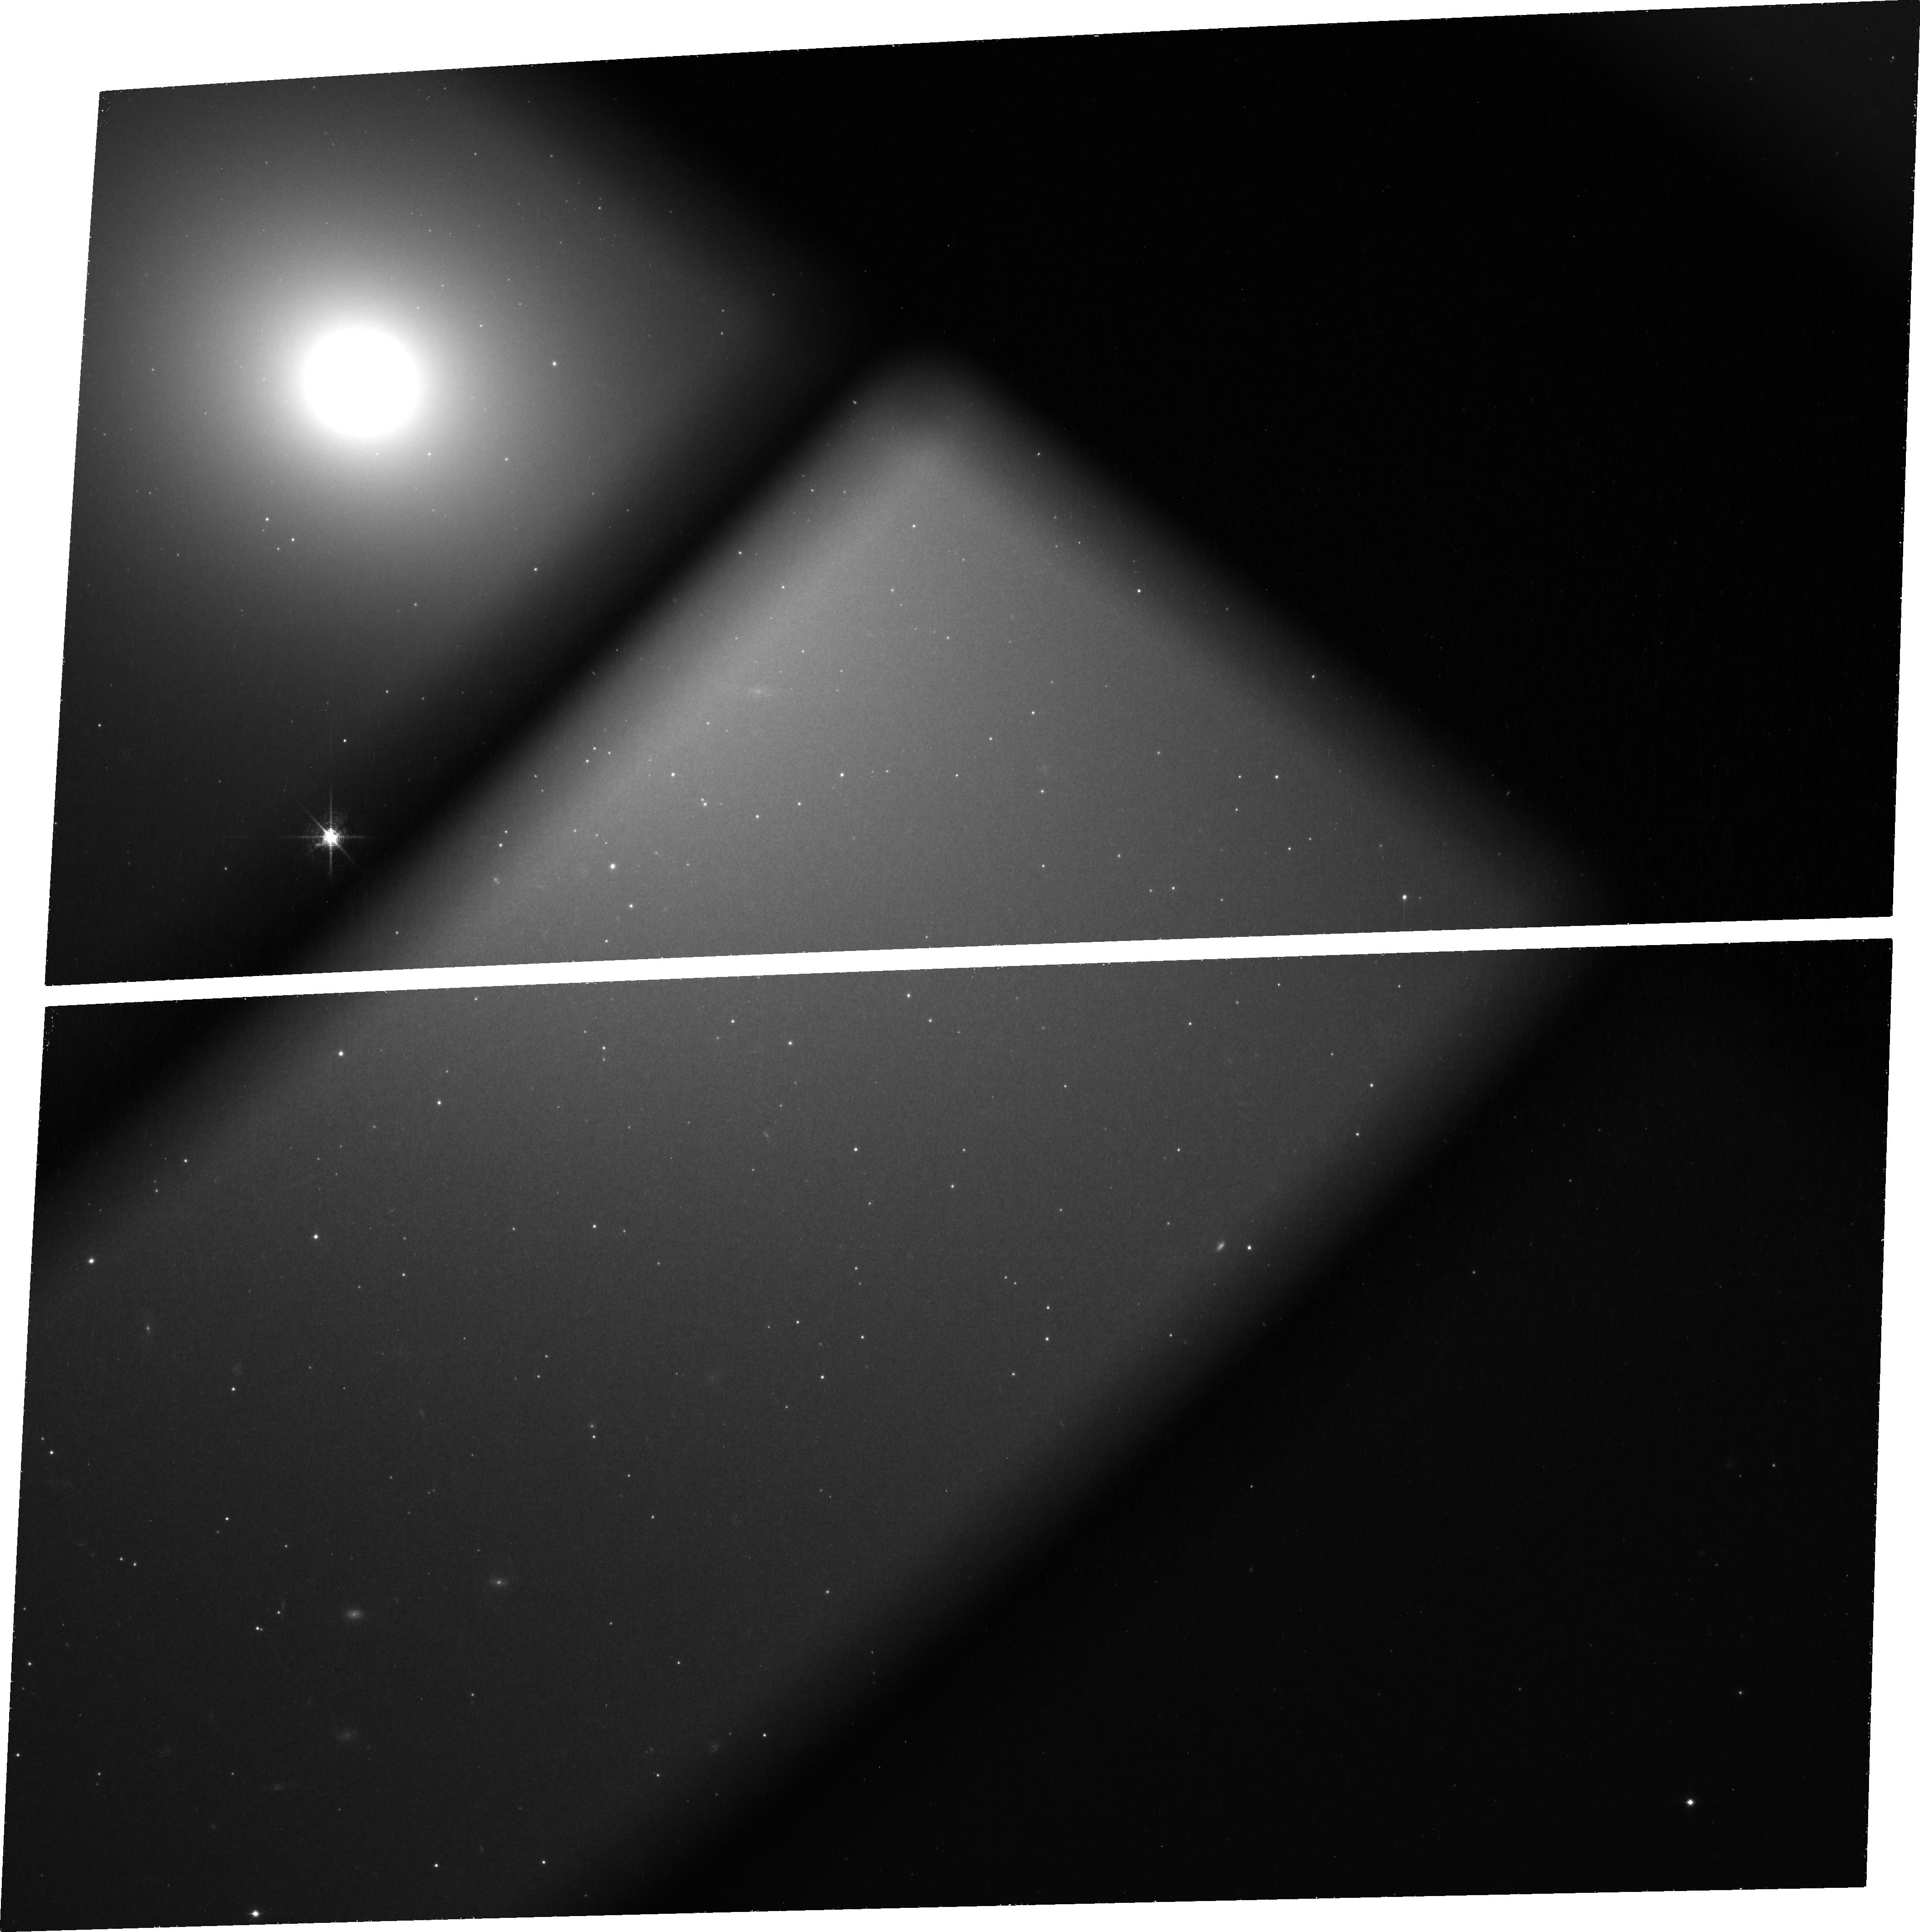
Target: M-49
Instrument: ACS/WFC
Filter: FR853N
Exposure: 1.5 h
Observation ID: jbtj01010

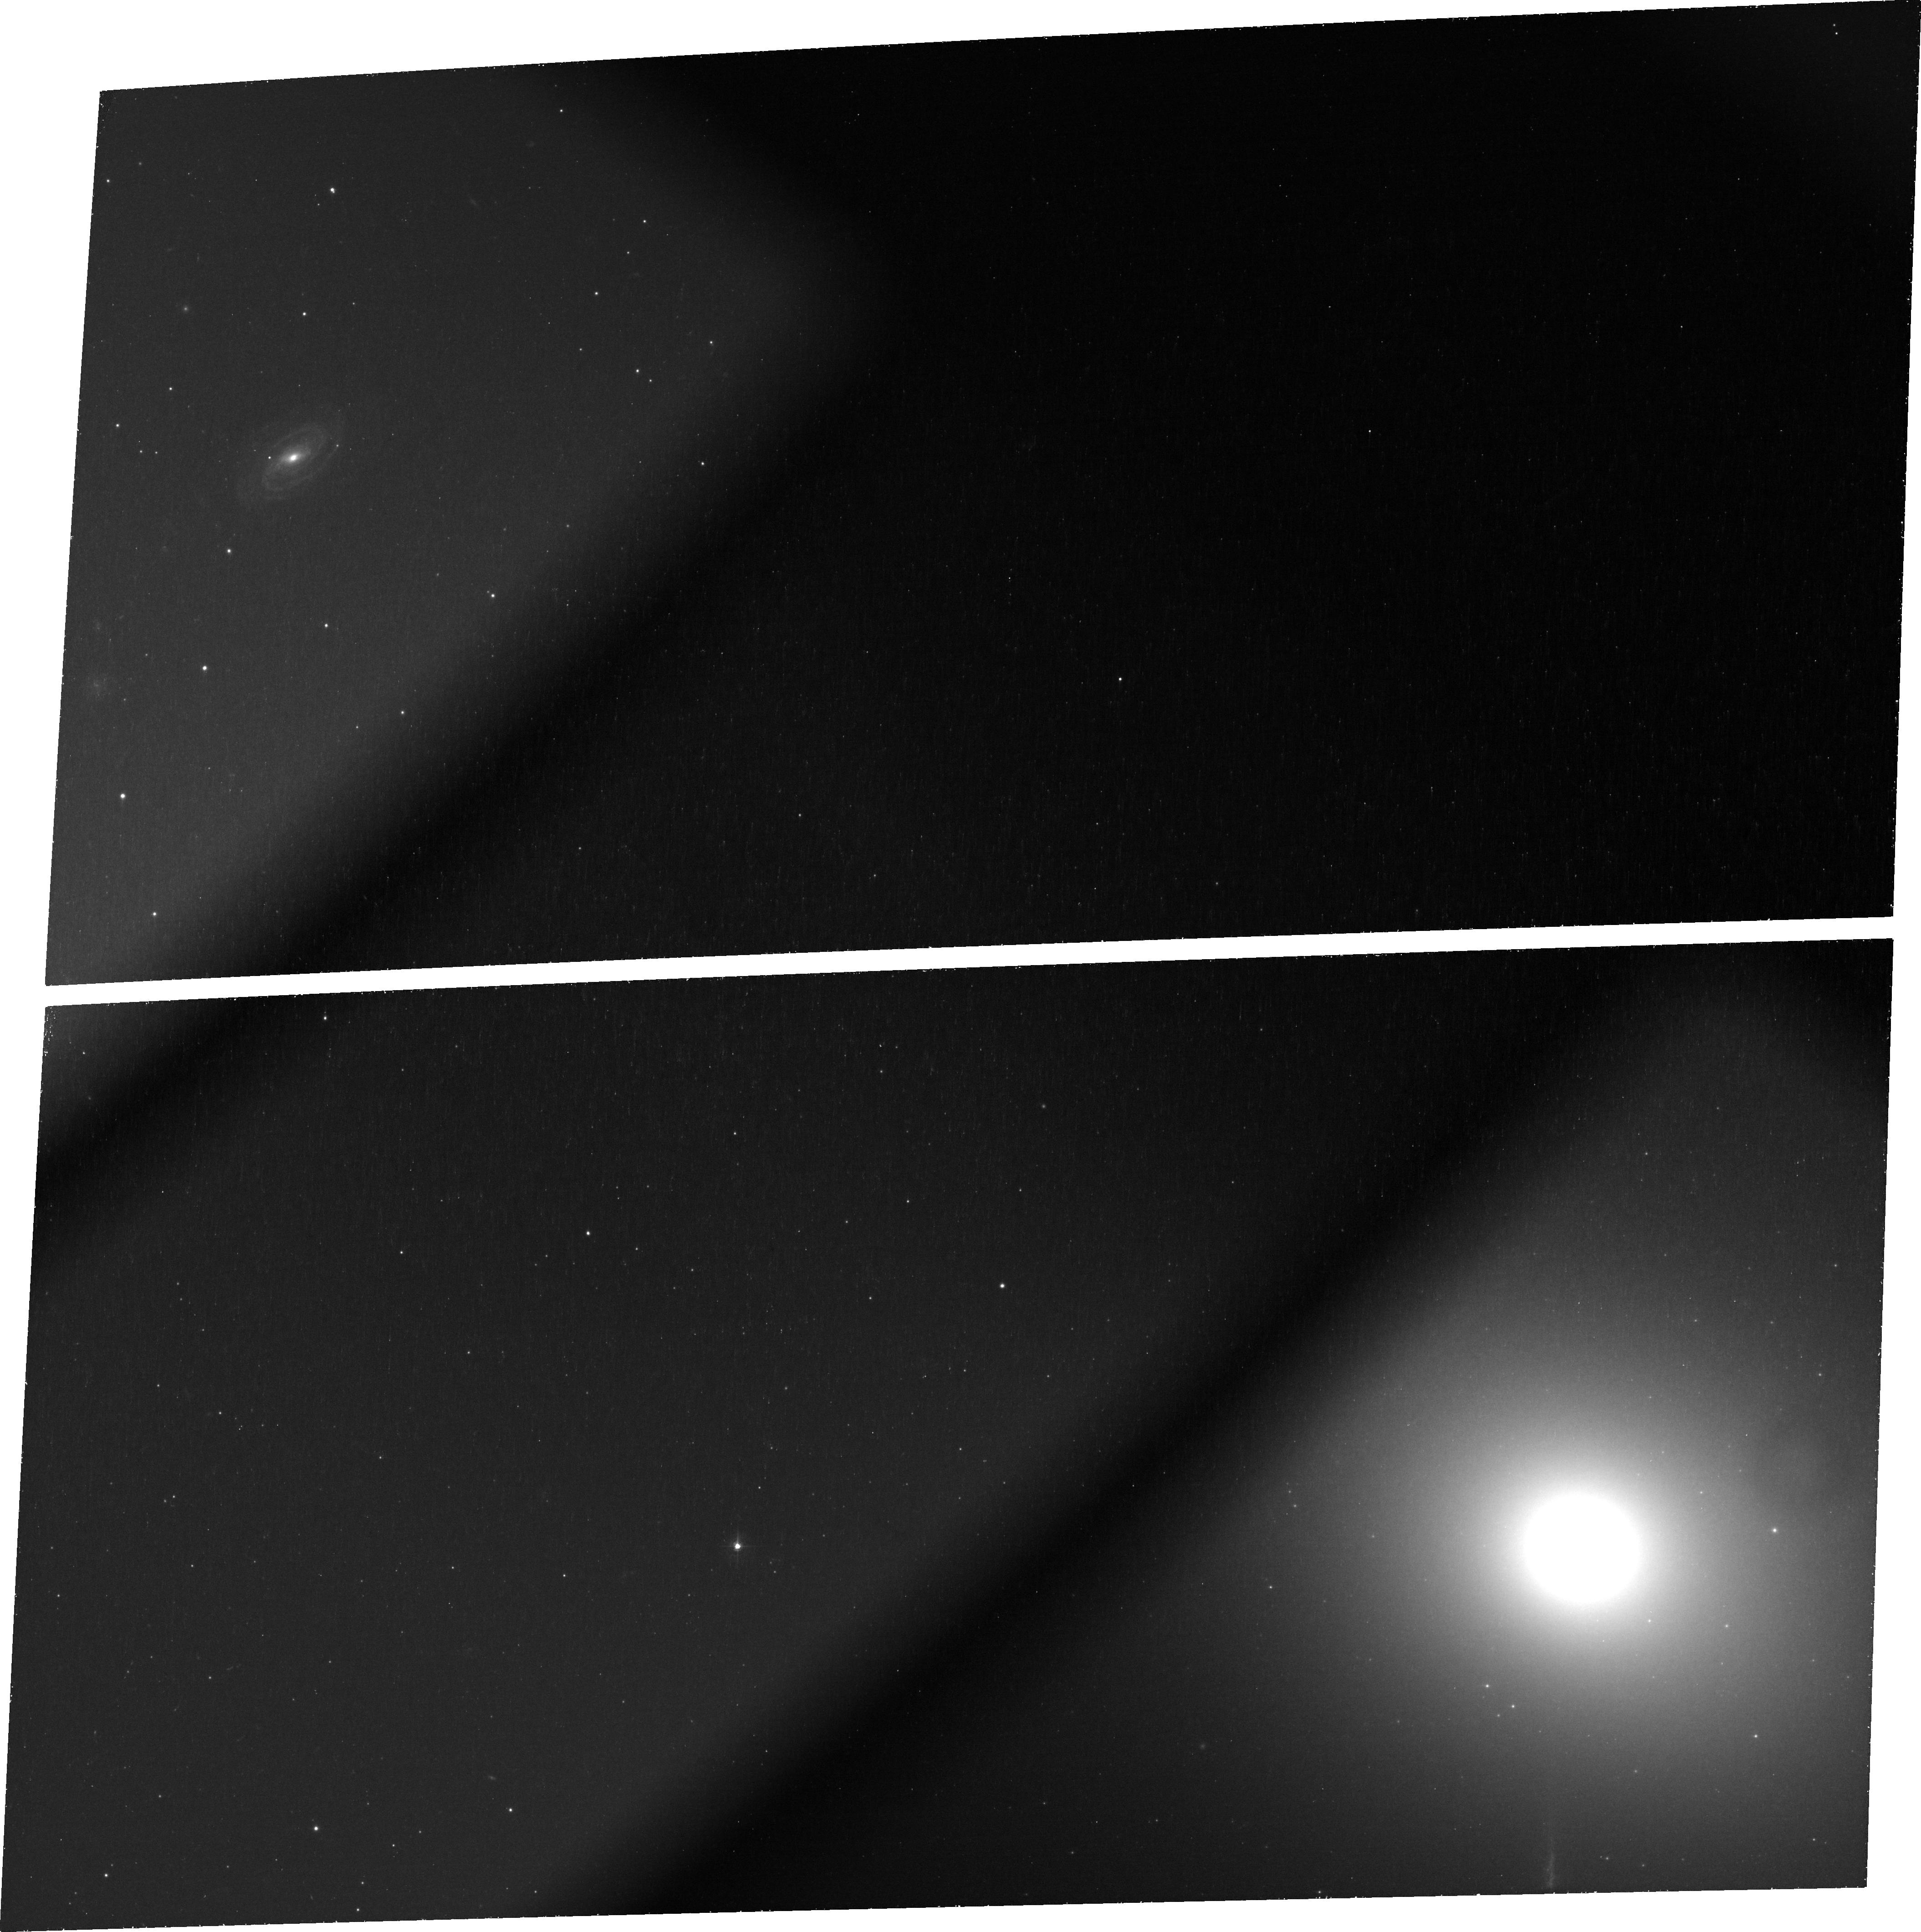
Target: M-49
Instrument: ACS/WFC
Filter: FR1016N
Exposure: 1.5 h
Observation ID: jbtj06010

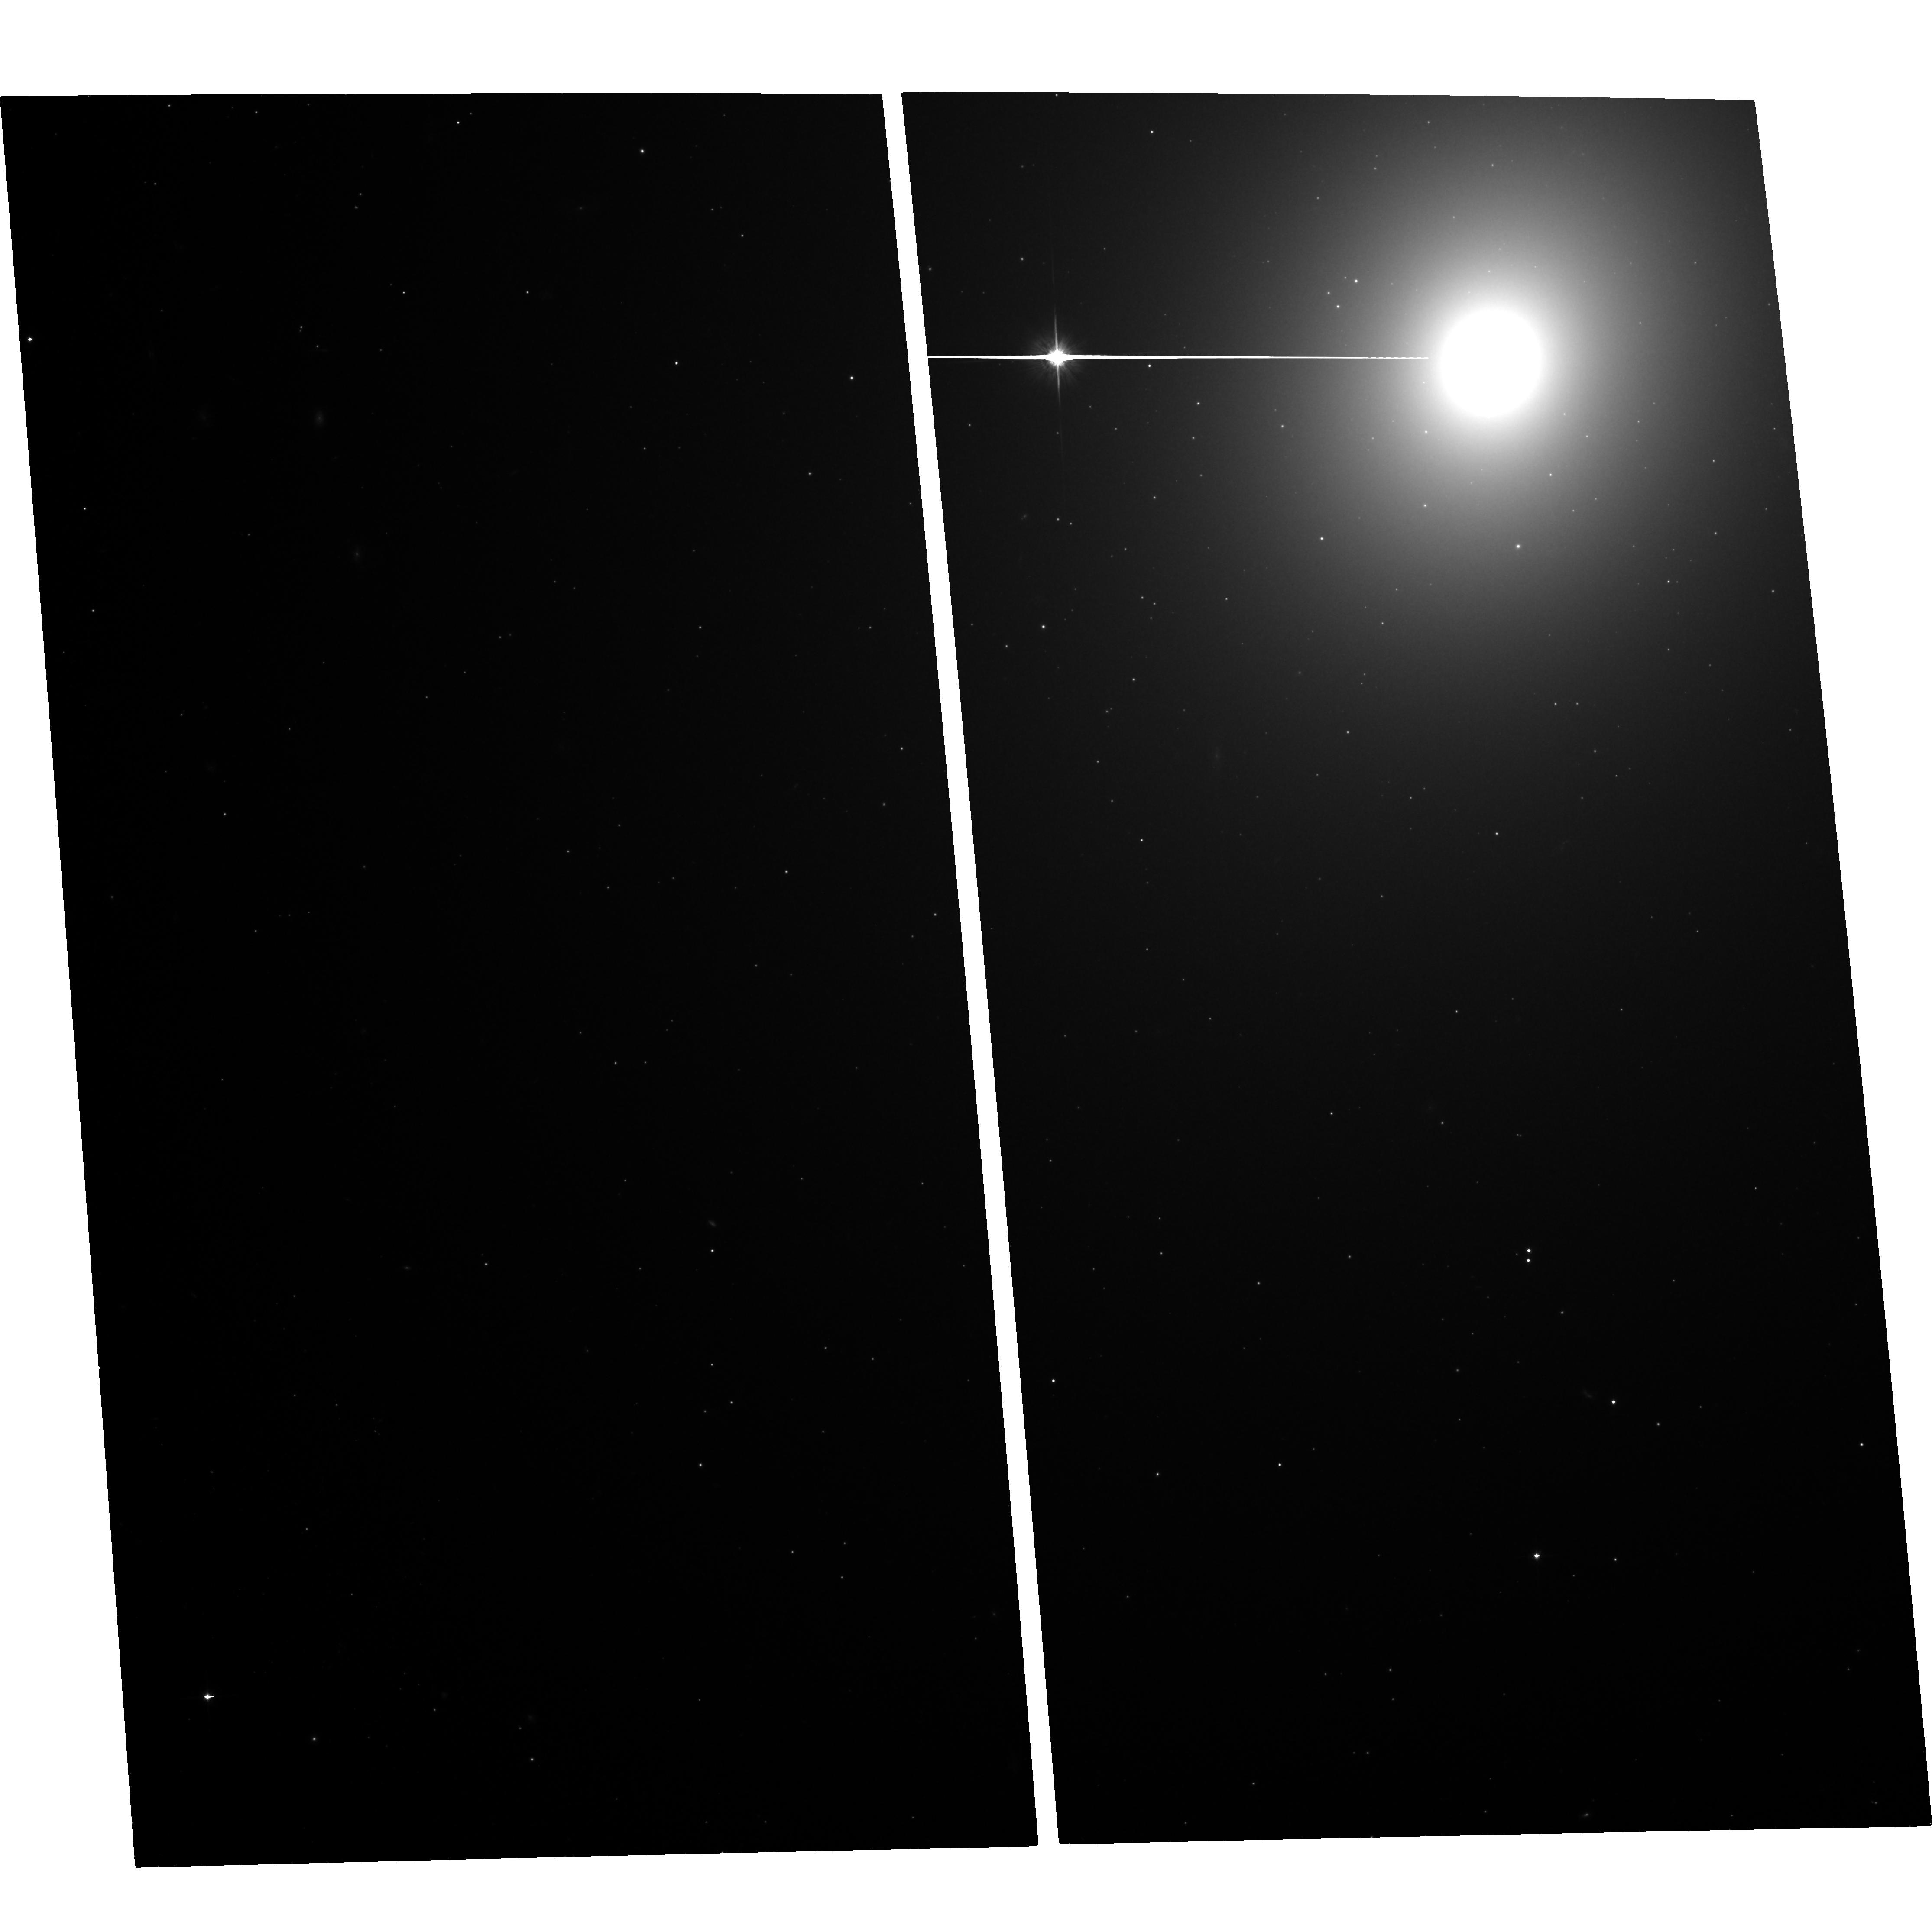
Target: M-49
Instrument: ACS/WFC
Filter: F814W
Exposure: 1.5 h
Observation ID: hst_12523_07_acs_wfc_f814w_jbtj07

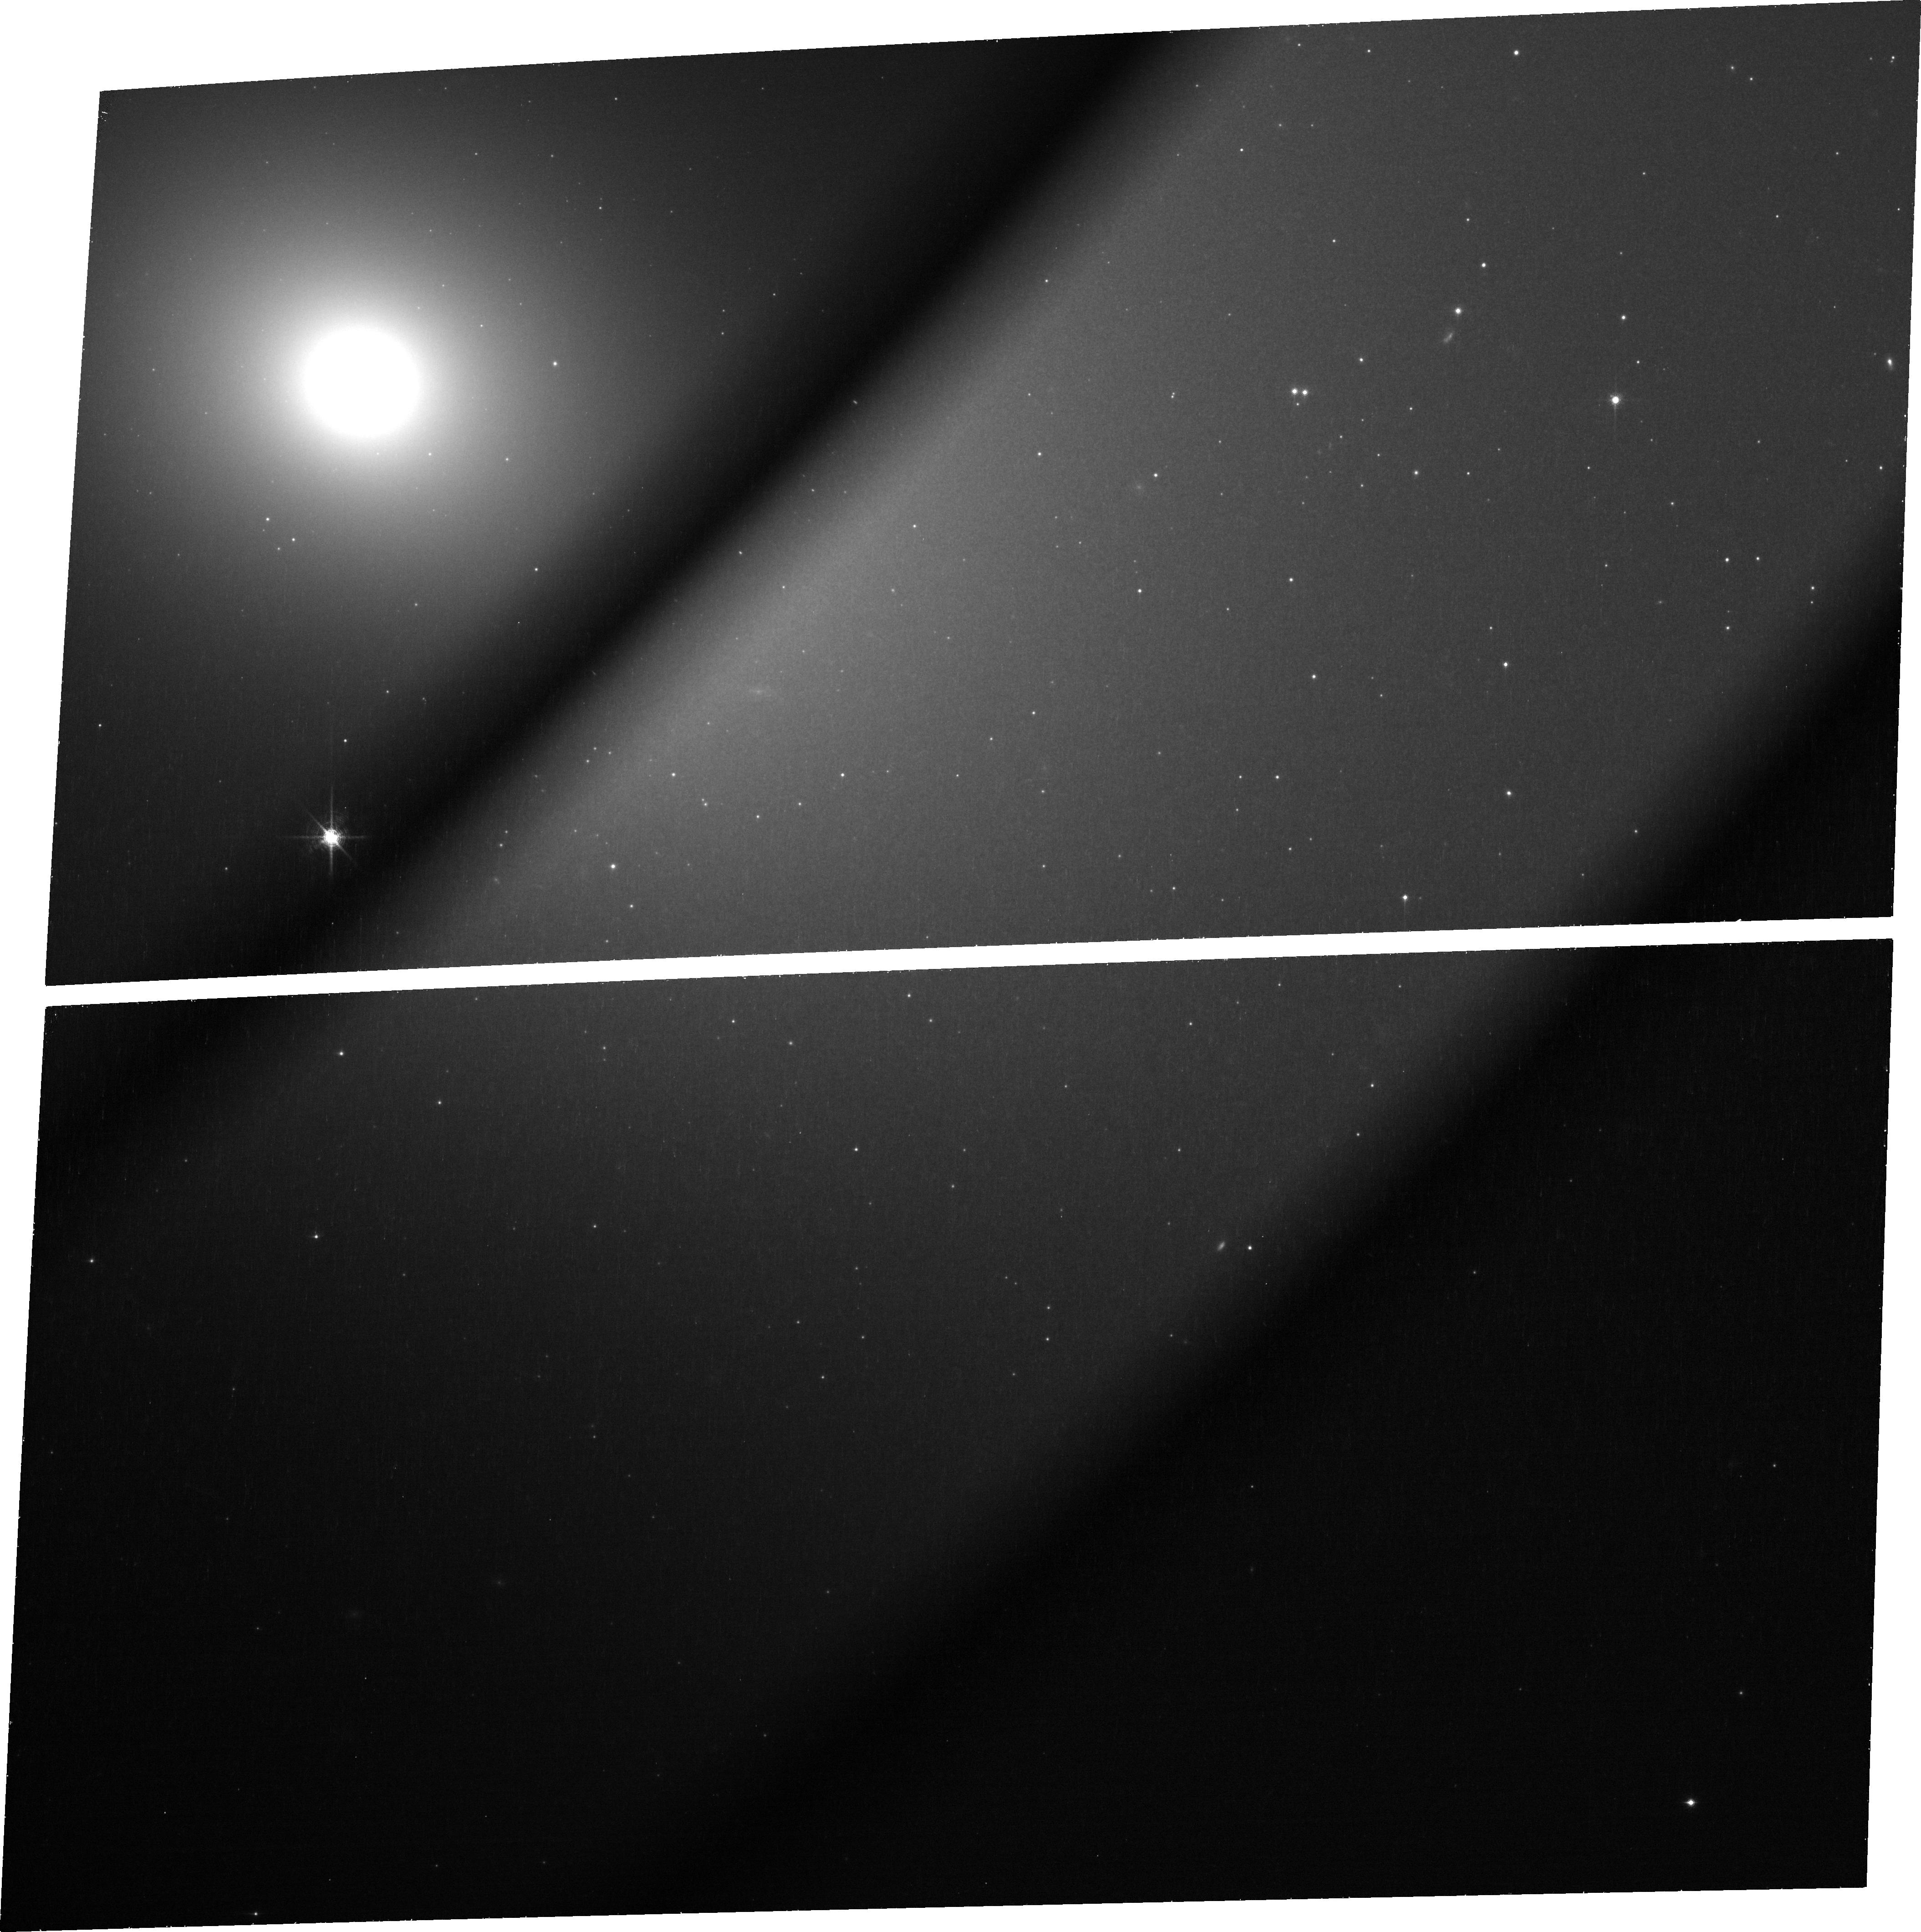
Target: M-49
Instrument: ACS/WFC
Filter: FR853N
Exposure: 37 min
Observation ID: jbtj03010

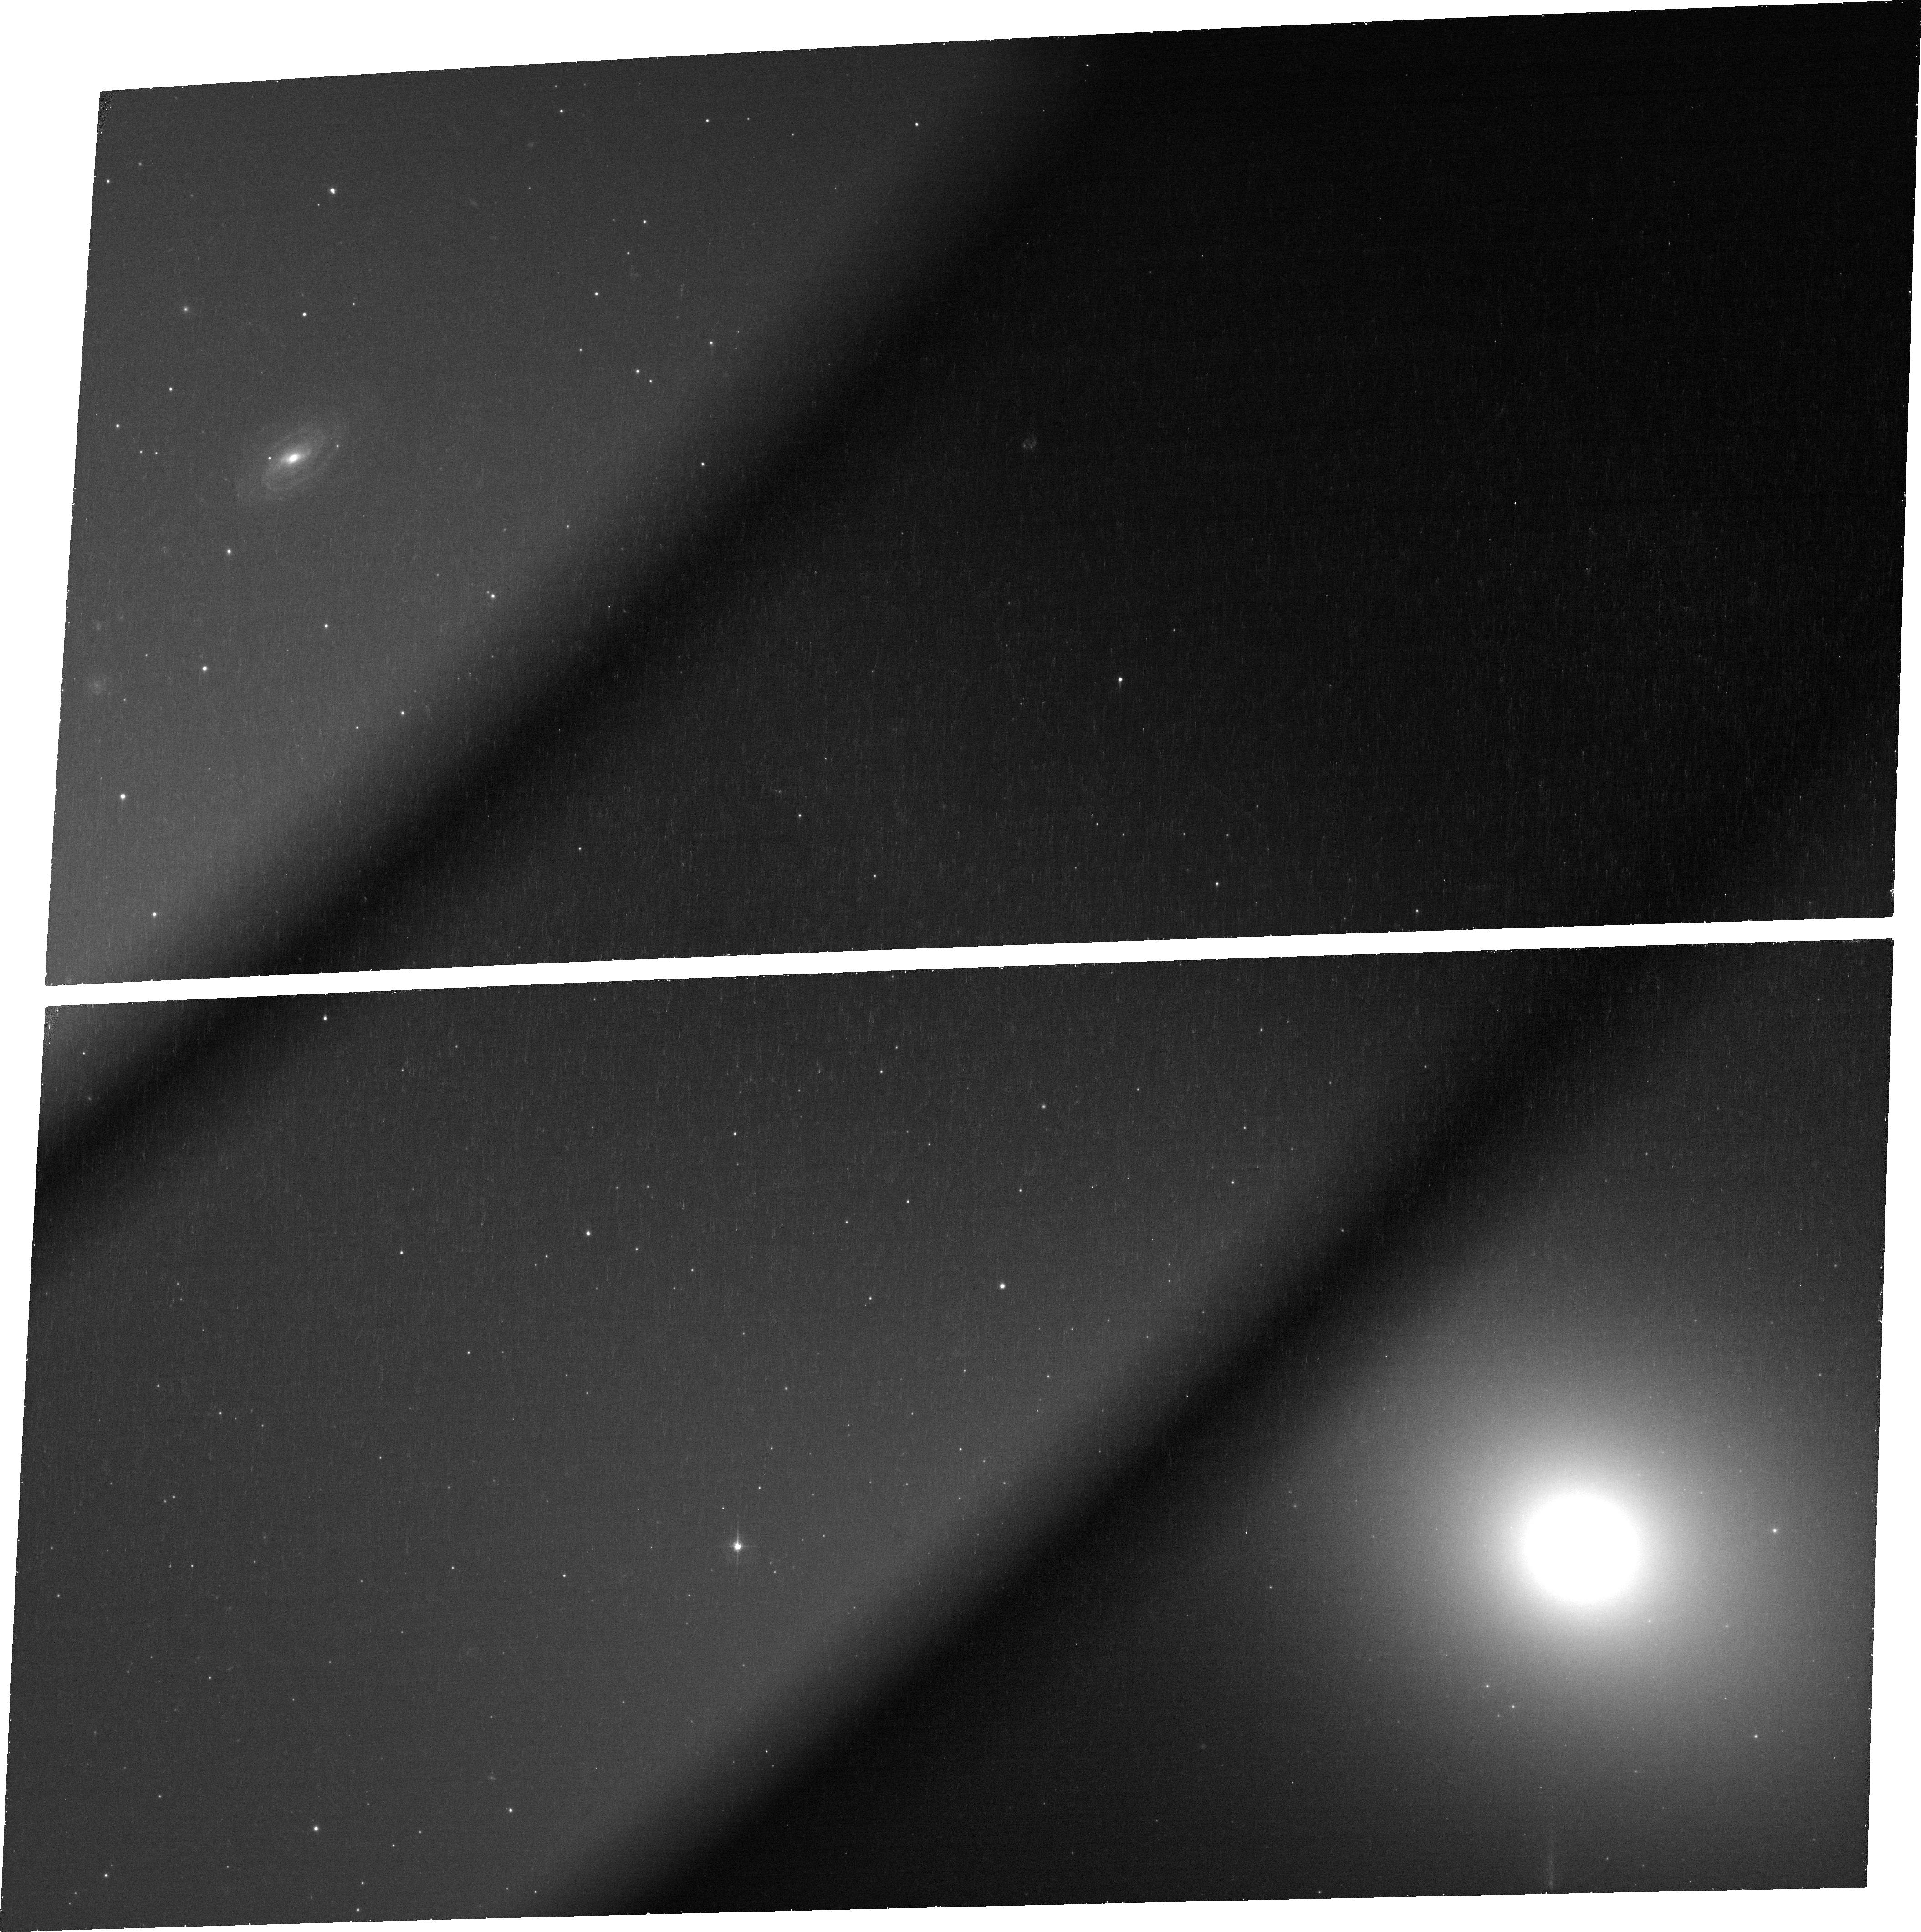
Target: M-49
Instrument: ACS/WFC
Filter: FR1016N
Exposure: 40 min
Observation ID: jbtj05020

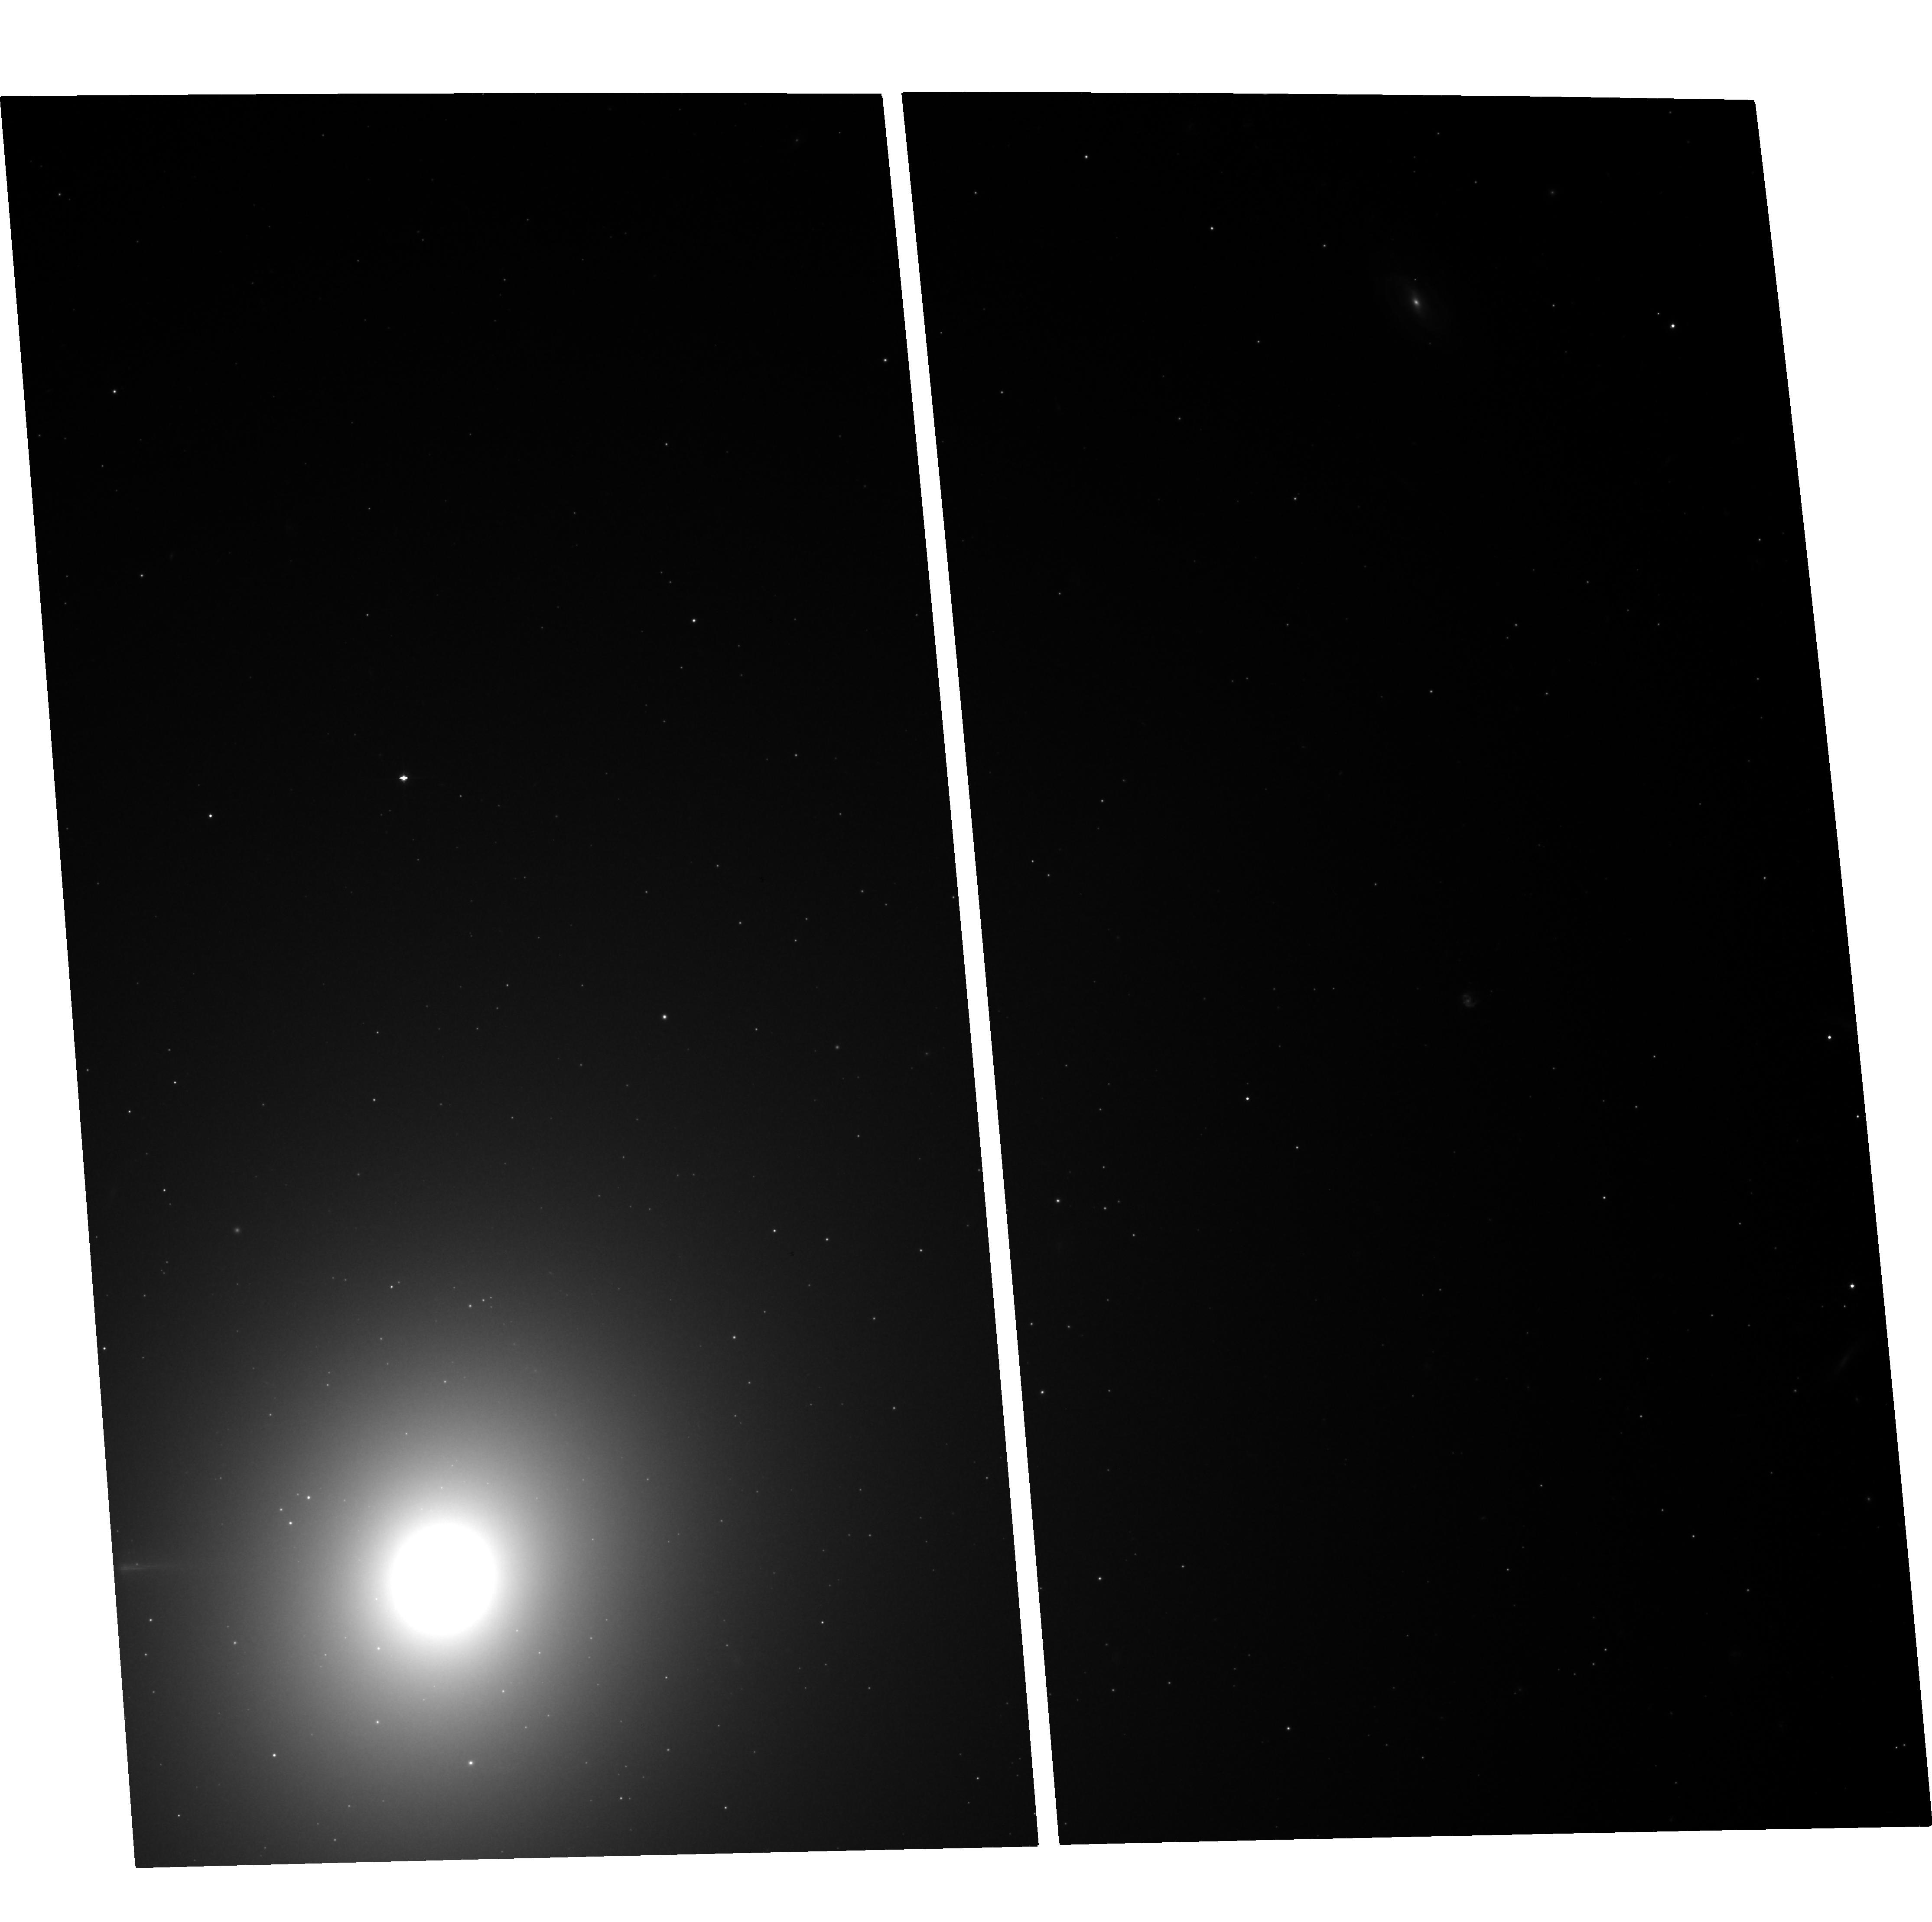
Target: M-49
Instrument: ACS/WFC
Filter: F814W
Exposure: 1.5 h
Observation ID: hst_12523_08_acs_wfc_f814w_jbtj08

Dissecting the integrated light of a massive elliptical galaxy with pixel-to-pixel fluctuations: is the IMF bottom-heavy? (PI: Conroy, Charlie)

The stellar initial mass function (IMF) is a critical ingredient in the interpretation of extragalactic observations and provides important clues to the physics of star formation. Unfortunately, the low-mass IMF (M<0.3 Msun) is very difficult to measure beyond the Galaxy because low mass dwarf stars contribute only a few percent to the integrated light of old stellar populations. Using high quality Keck spectra we recently found that massive elliptical galaxies in the Virgo and Coma clusters have enhanced dwarf-sensitive absorption features, indicating a very "bottom-heavy" IMF with many more low-mass stars than the IMF in our Galaxy. The main uncertainty in this result is that the subtle absorption features that we ascribe to dwarf stars may actually be due to unusual abundance patterns in giant stars. Here we propose to directly determine whether three key IMF sensitive spectral features in massive elliptical galaxies are caused by giants or by dwarfs. We will exploit the high angular resolution of ACS, in combination with its unique ramp filters, to measure pixel-to-pixel fluctuations in the light of these spectral features for one of the massive Virgo elliptical galaxies that we previously observed with Keck (NGC 4649). Pixel-to-pixel fluctuations are caused by Poisson variations in the number of giants, and by correlating the behavior of a spectral feature with the number of giants in each pixel we directly measure whether that feature comes from giants or dwarfs.